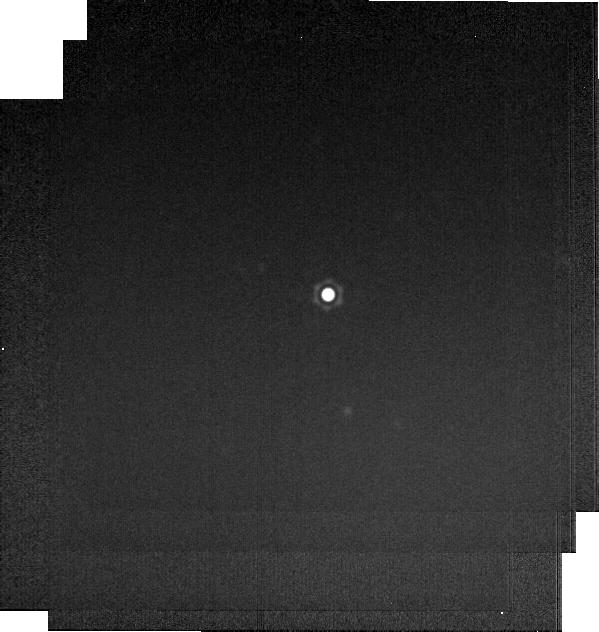
Target: HD2811
Instrument: MIRI
Filter: F2550W
Exposure: 1 min
Observation ID: jw04496-o001_t002_miri_f2550w-brightsky

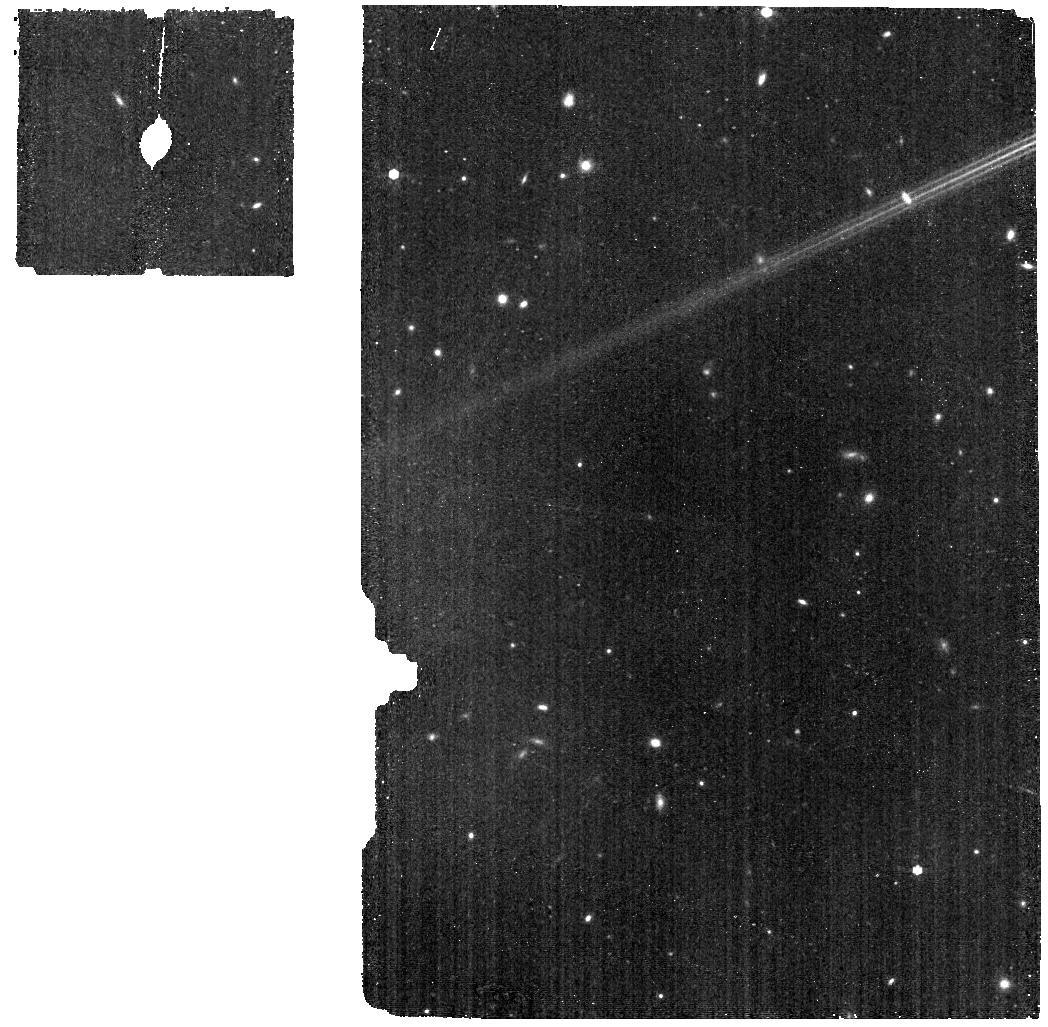
Target: HR5467-BKG
Instrument: MIRI
Filter: F770W
Exposure: 8 min
Observation ID: jw04496-o010_t011_miri_f770w

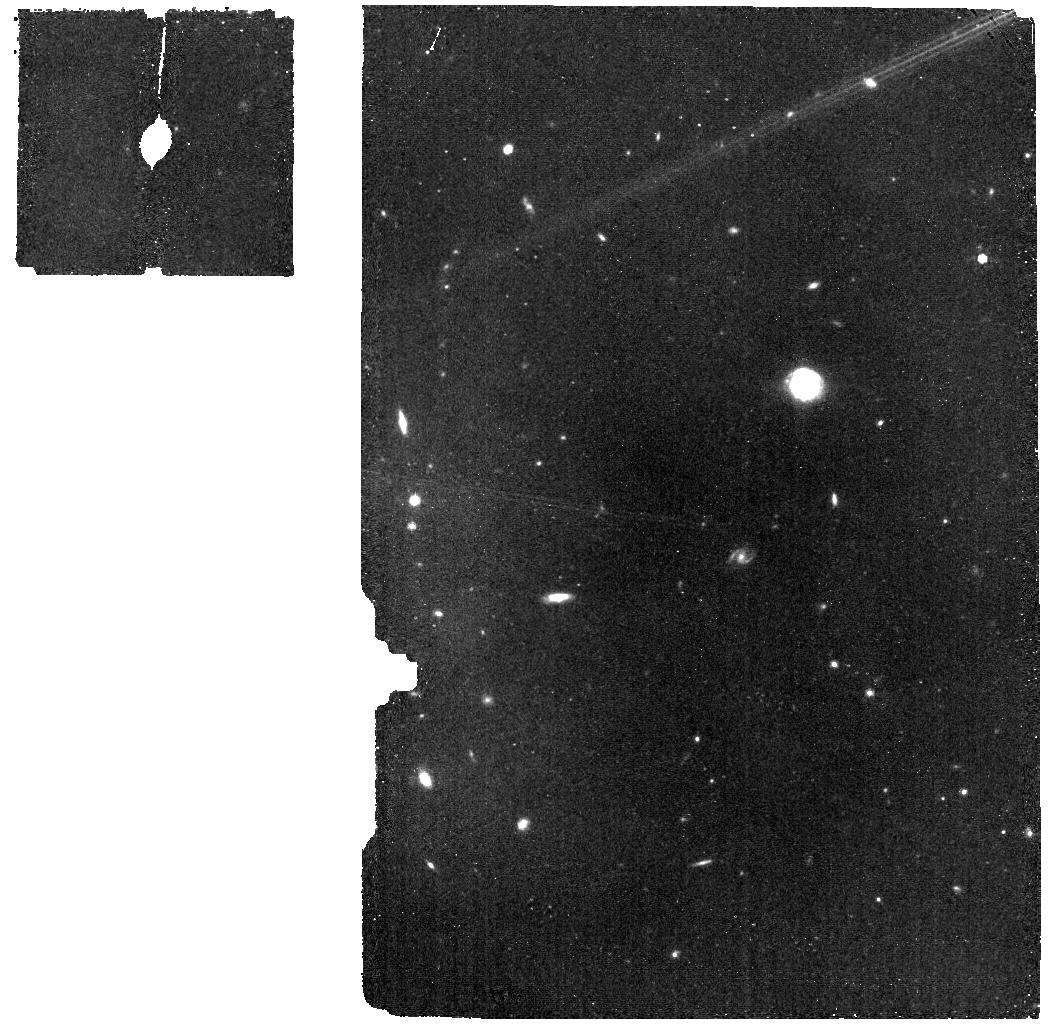
Target: HD2811-BKG
Instrument: MIRI
Filter: F770W
Exposure: 17 min
Observation ID: jw04496-o003_t008_miri_f770w

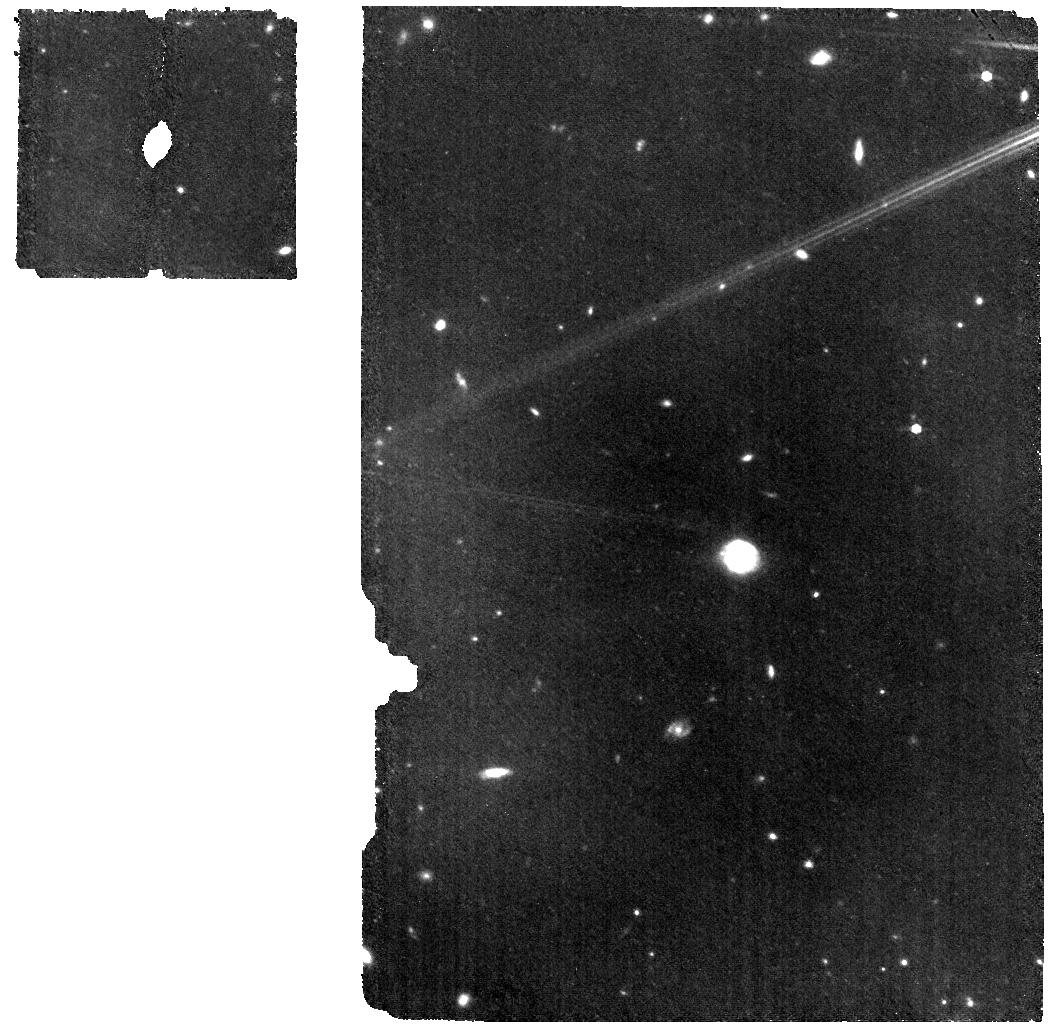
Target: HD2811-WBKG
Instrument: MIRI
Filter: F770W
Exposure: 33 min
Observation ID: jw04496-o002_t009_miri_f770w

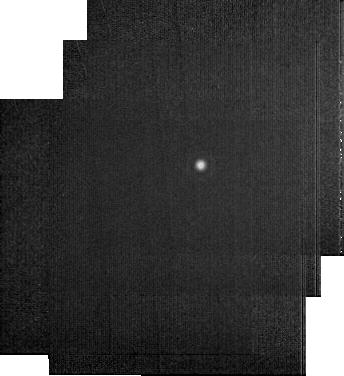
Target: HD55677
Instrument: MIRI
Filter: F2550W
Exposure: 2 min
Observation ID: jw04496-o014_t006_miri_f2550w-sub256

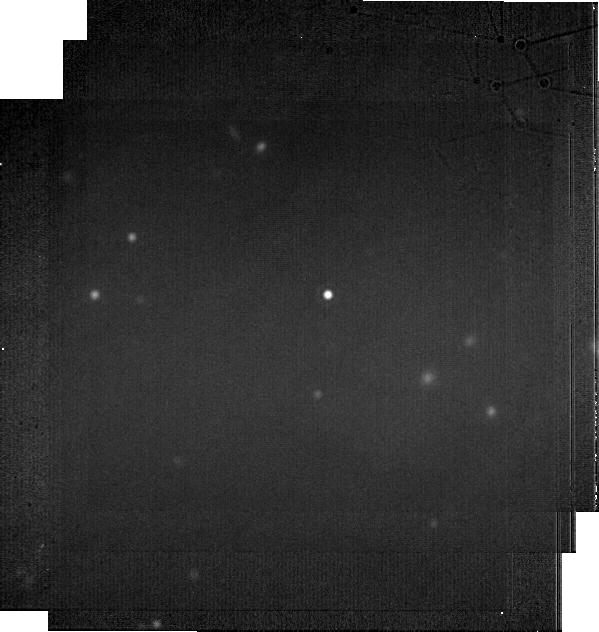
Target: J1757132
Instrument: MIRI
Filter: F2100W
Exposure: 5 min
Observation ID: jw04496-o016_t003_miri_f2100w-brightsky

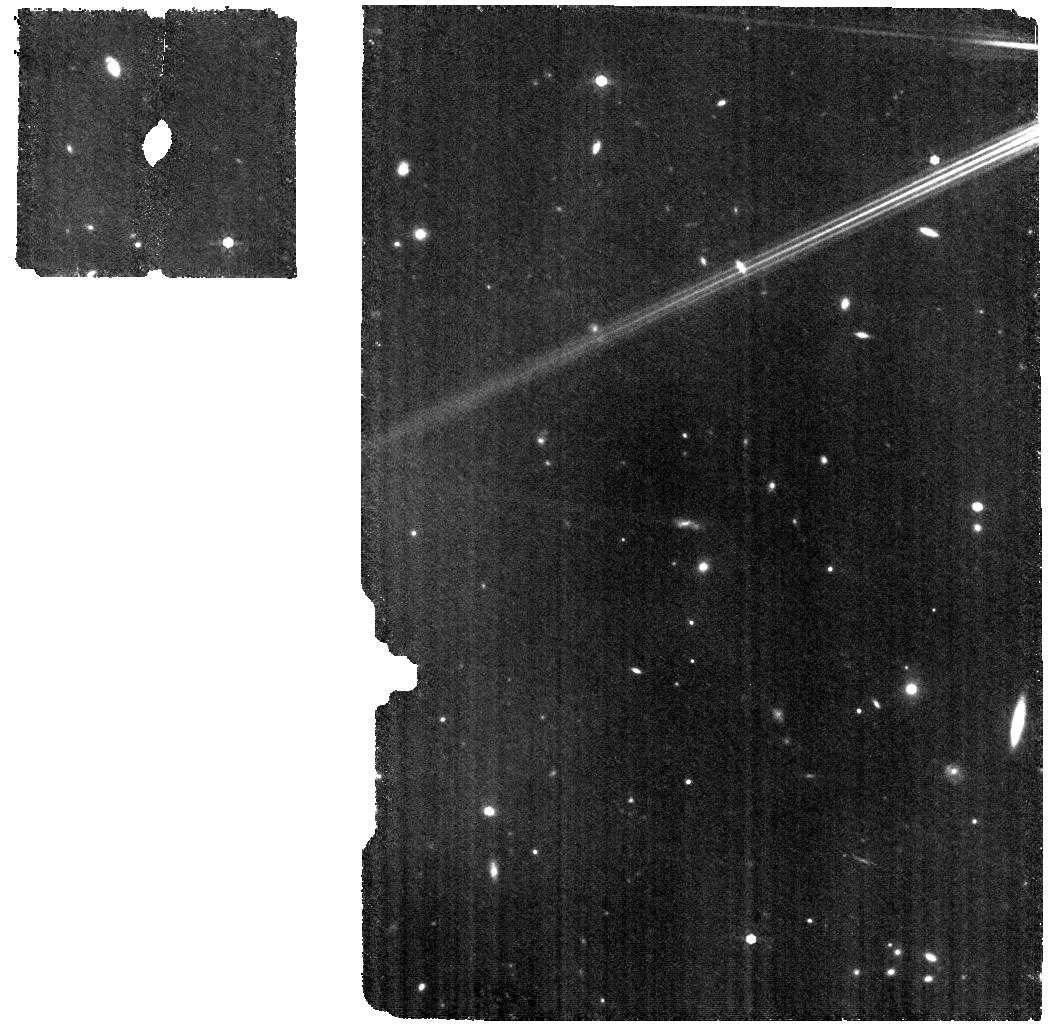
Target: HR5467-WBKG
Instrument: MIRI
Filter: F770W
Exposure: 16 min
Observation ID: jw04496-o009_t010_miri_f770w

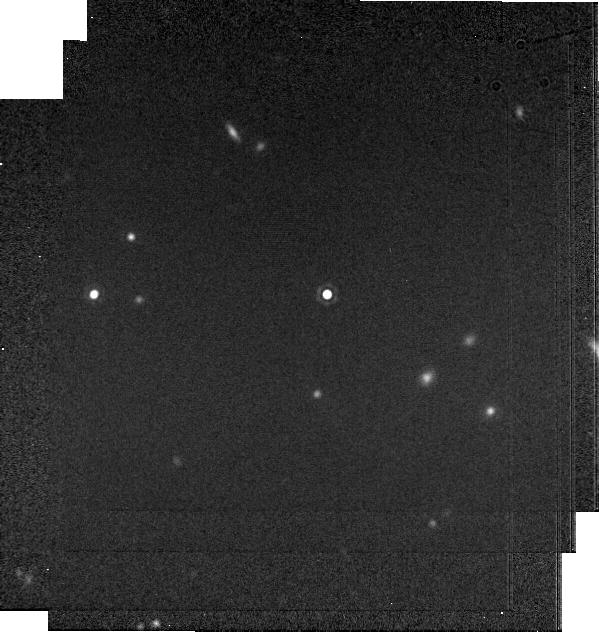
Target: J1757132
Instrument: MIRI
Filter: F1800W
Exposure: 2 min
Observation ID: jw04496-o016_t003_miri_f1800w-brightsky

Absolute Flux Calibration (A Dwarfs) (PI: Gordon, Karl D.)

This program obtains observations of A dwarf stars as part of the JWST absolute flux calibration effort. This effort uses all JWST instruments to provide absolute flux calibration for all JWST modes (filters, gratings, etc). The combined nature of this effort is to ensure the highest quality flux calibration internal to and between instruments and to carry out the observations efficiently. This program provides observations of A dwarf stars and companion programs provide observations of hot stars and solar analog observations. The absolute flux observations will be compared to model predictions of the stars' flux densities to calculate the appropriate calibration factors per instrument mode. This calibration program may change in response to system developments and the final Cycle 2 science program.